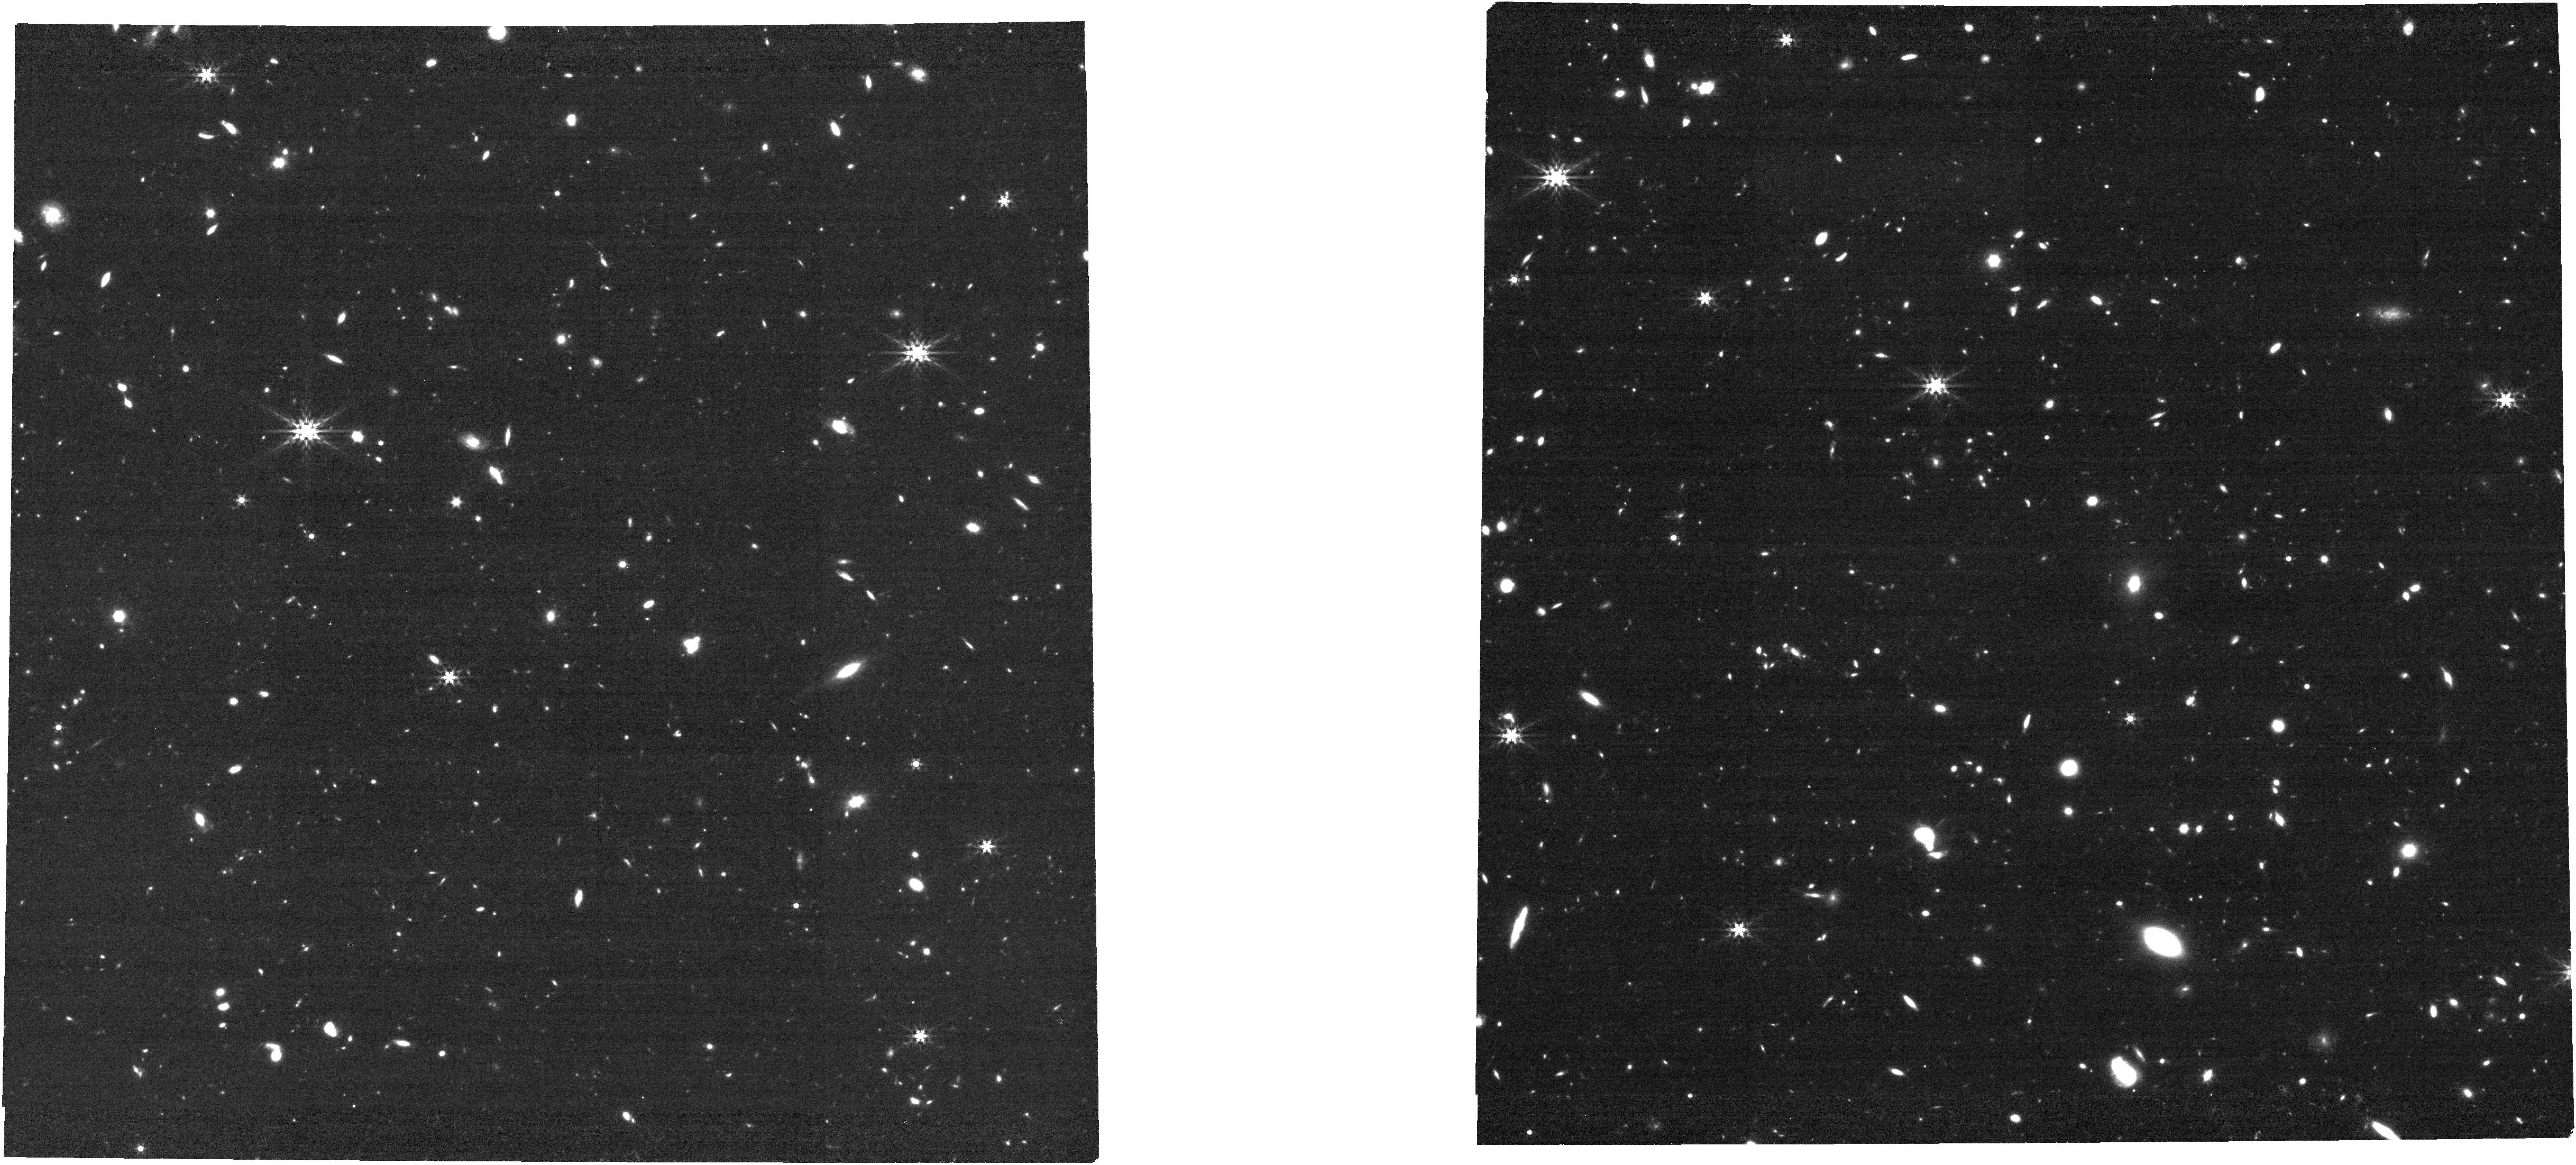
Target: J0923+0247
Instrument: NIRCAM
Filter: F444W
Exposure: 17 min
Observation ID: jw03954-o025_t008_nircam_clear-f444w

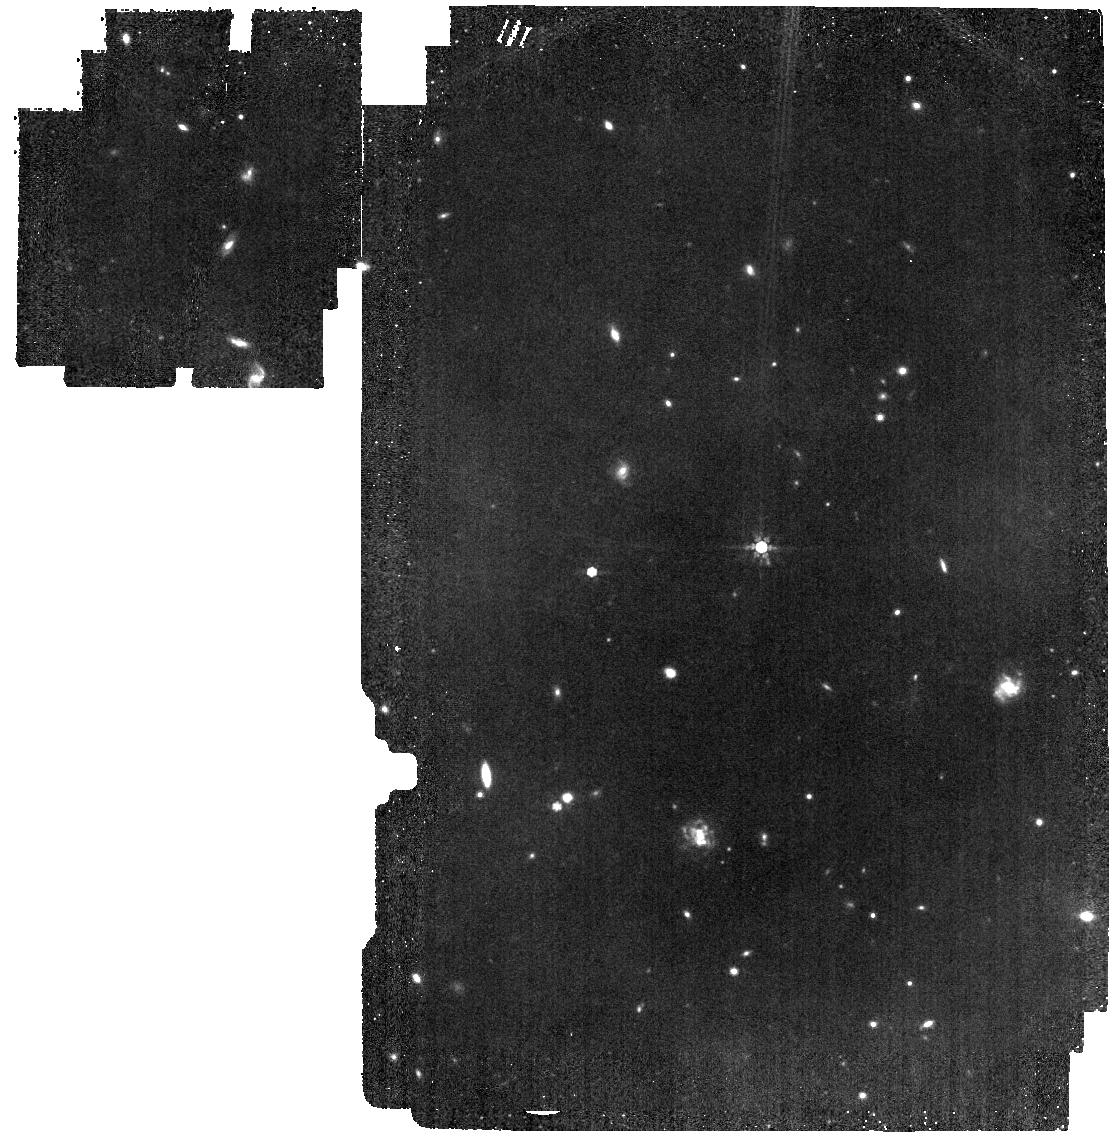
Target: J0331-0741
Instrument: MIRI
Filter: F770W
Exposure: 16 min
Observation ID: jw03954-o018_t006_miri_f770w

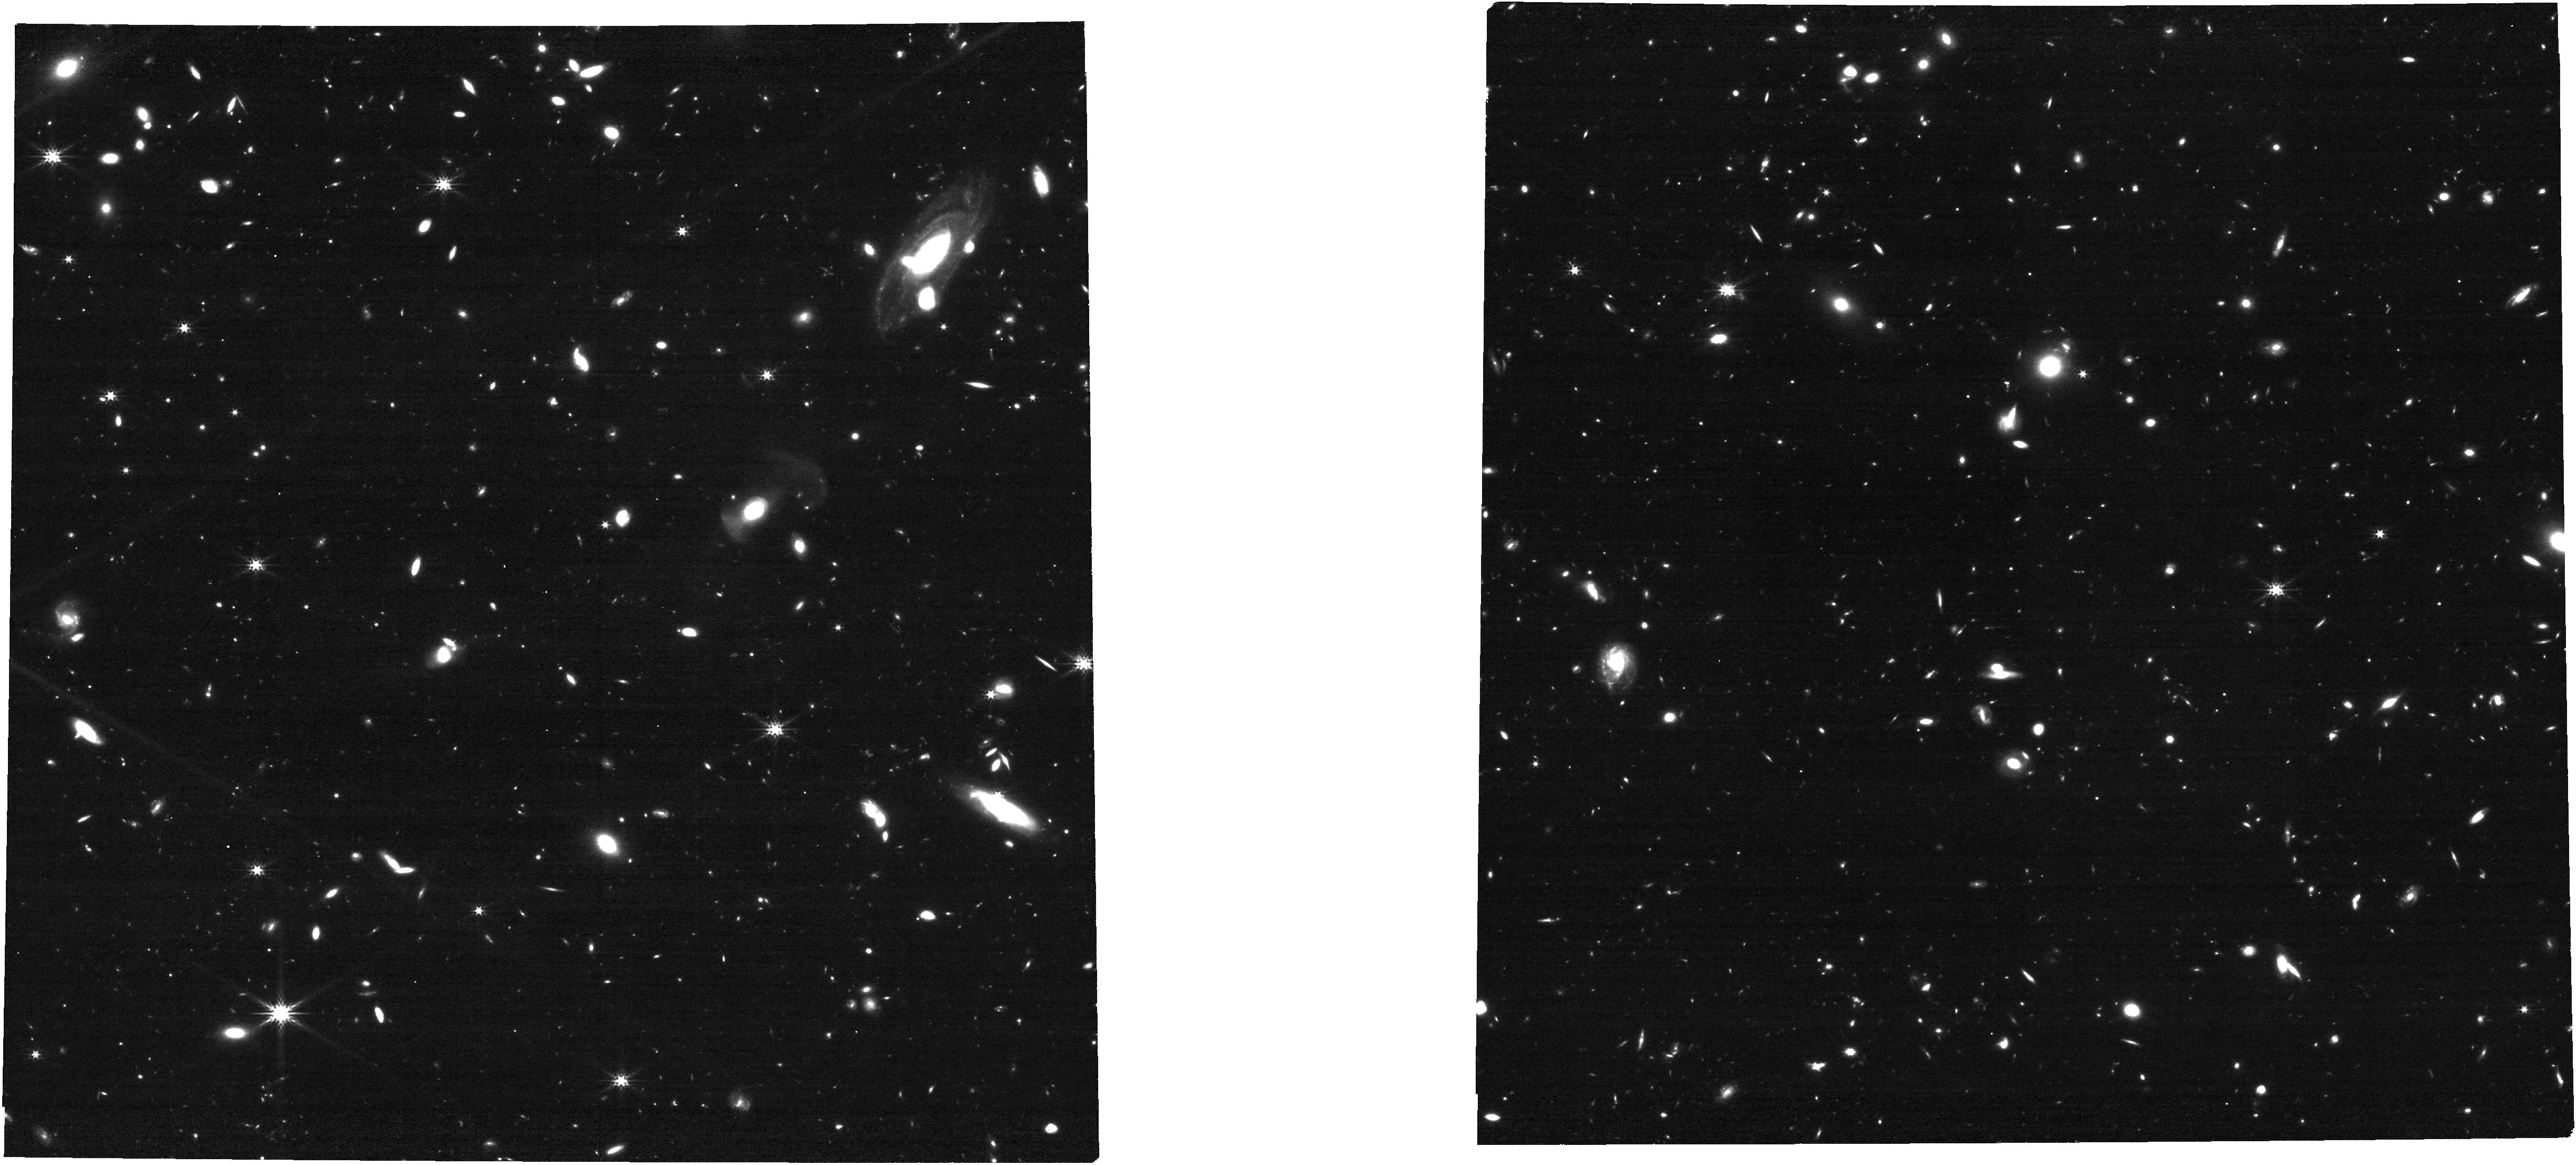
Target: BRI1335
Instrument: NIRCAM
Filter: F277W
Exposure: 17 min
Observation ID: jw03954-o005_t005_nircam_clear-f277w

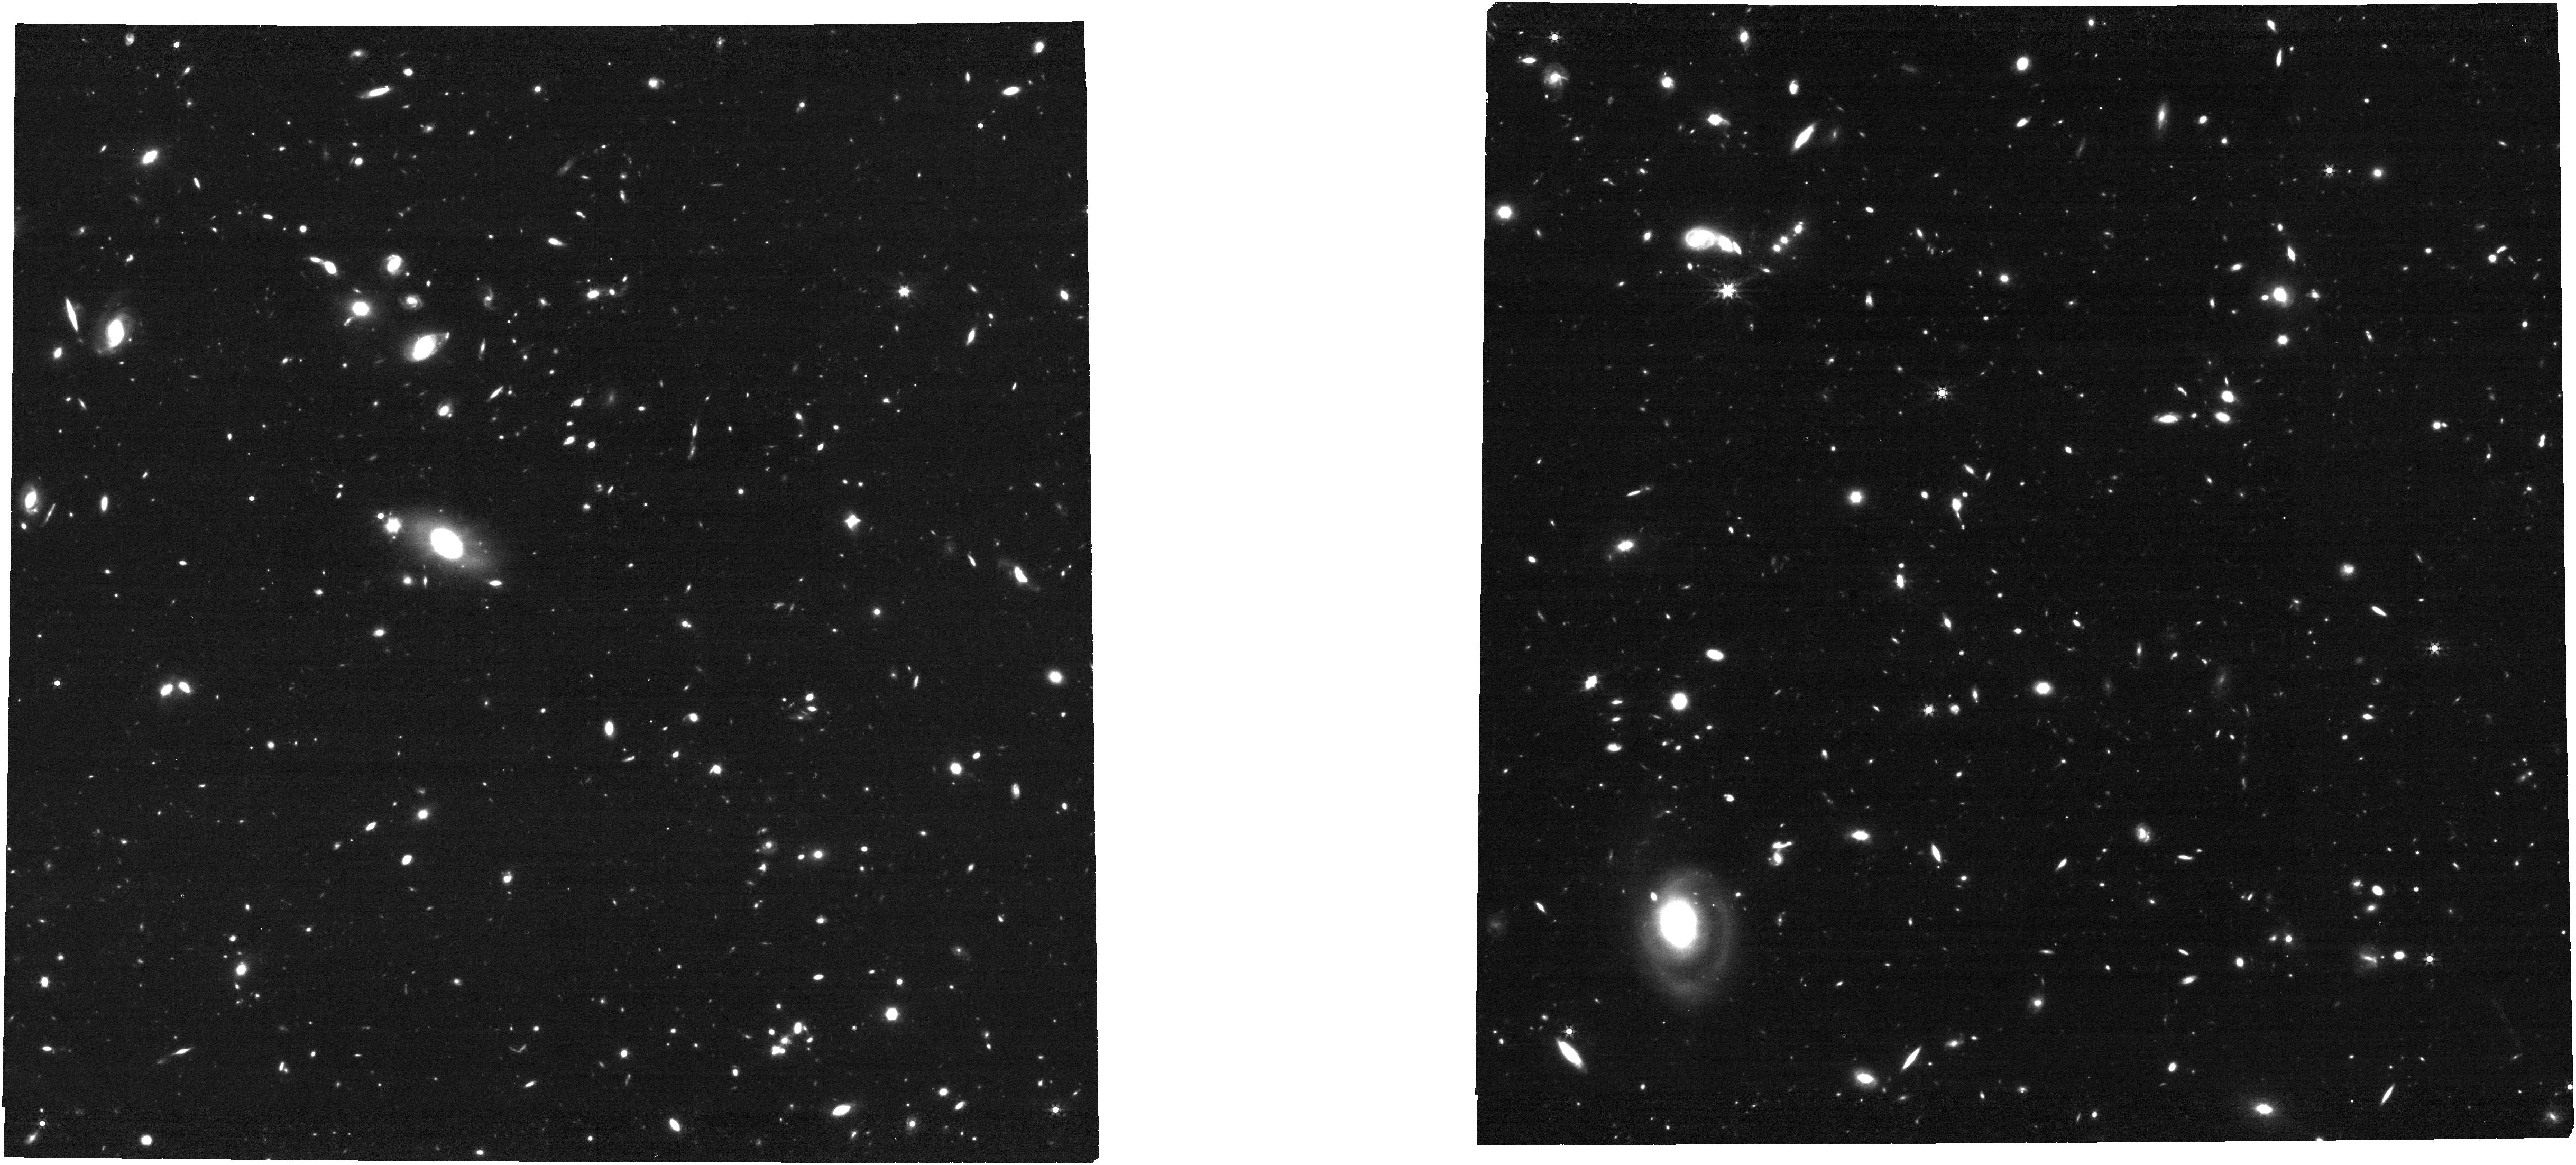
Target: J1341+0141
Instrument: NIRCAM
Filter: F444W
Exposure: 17 min
Observation ID: jw03954-o010_t010_nircam_clear-f444w

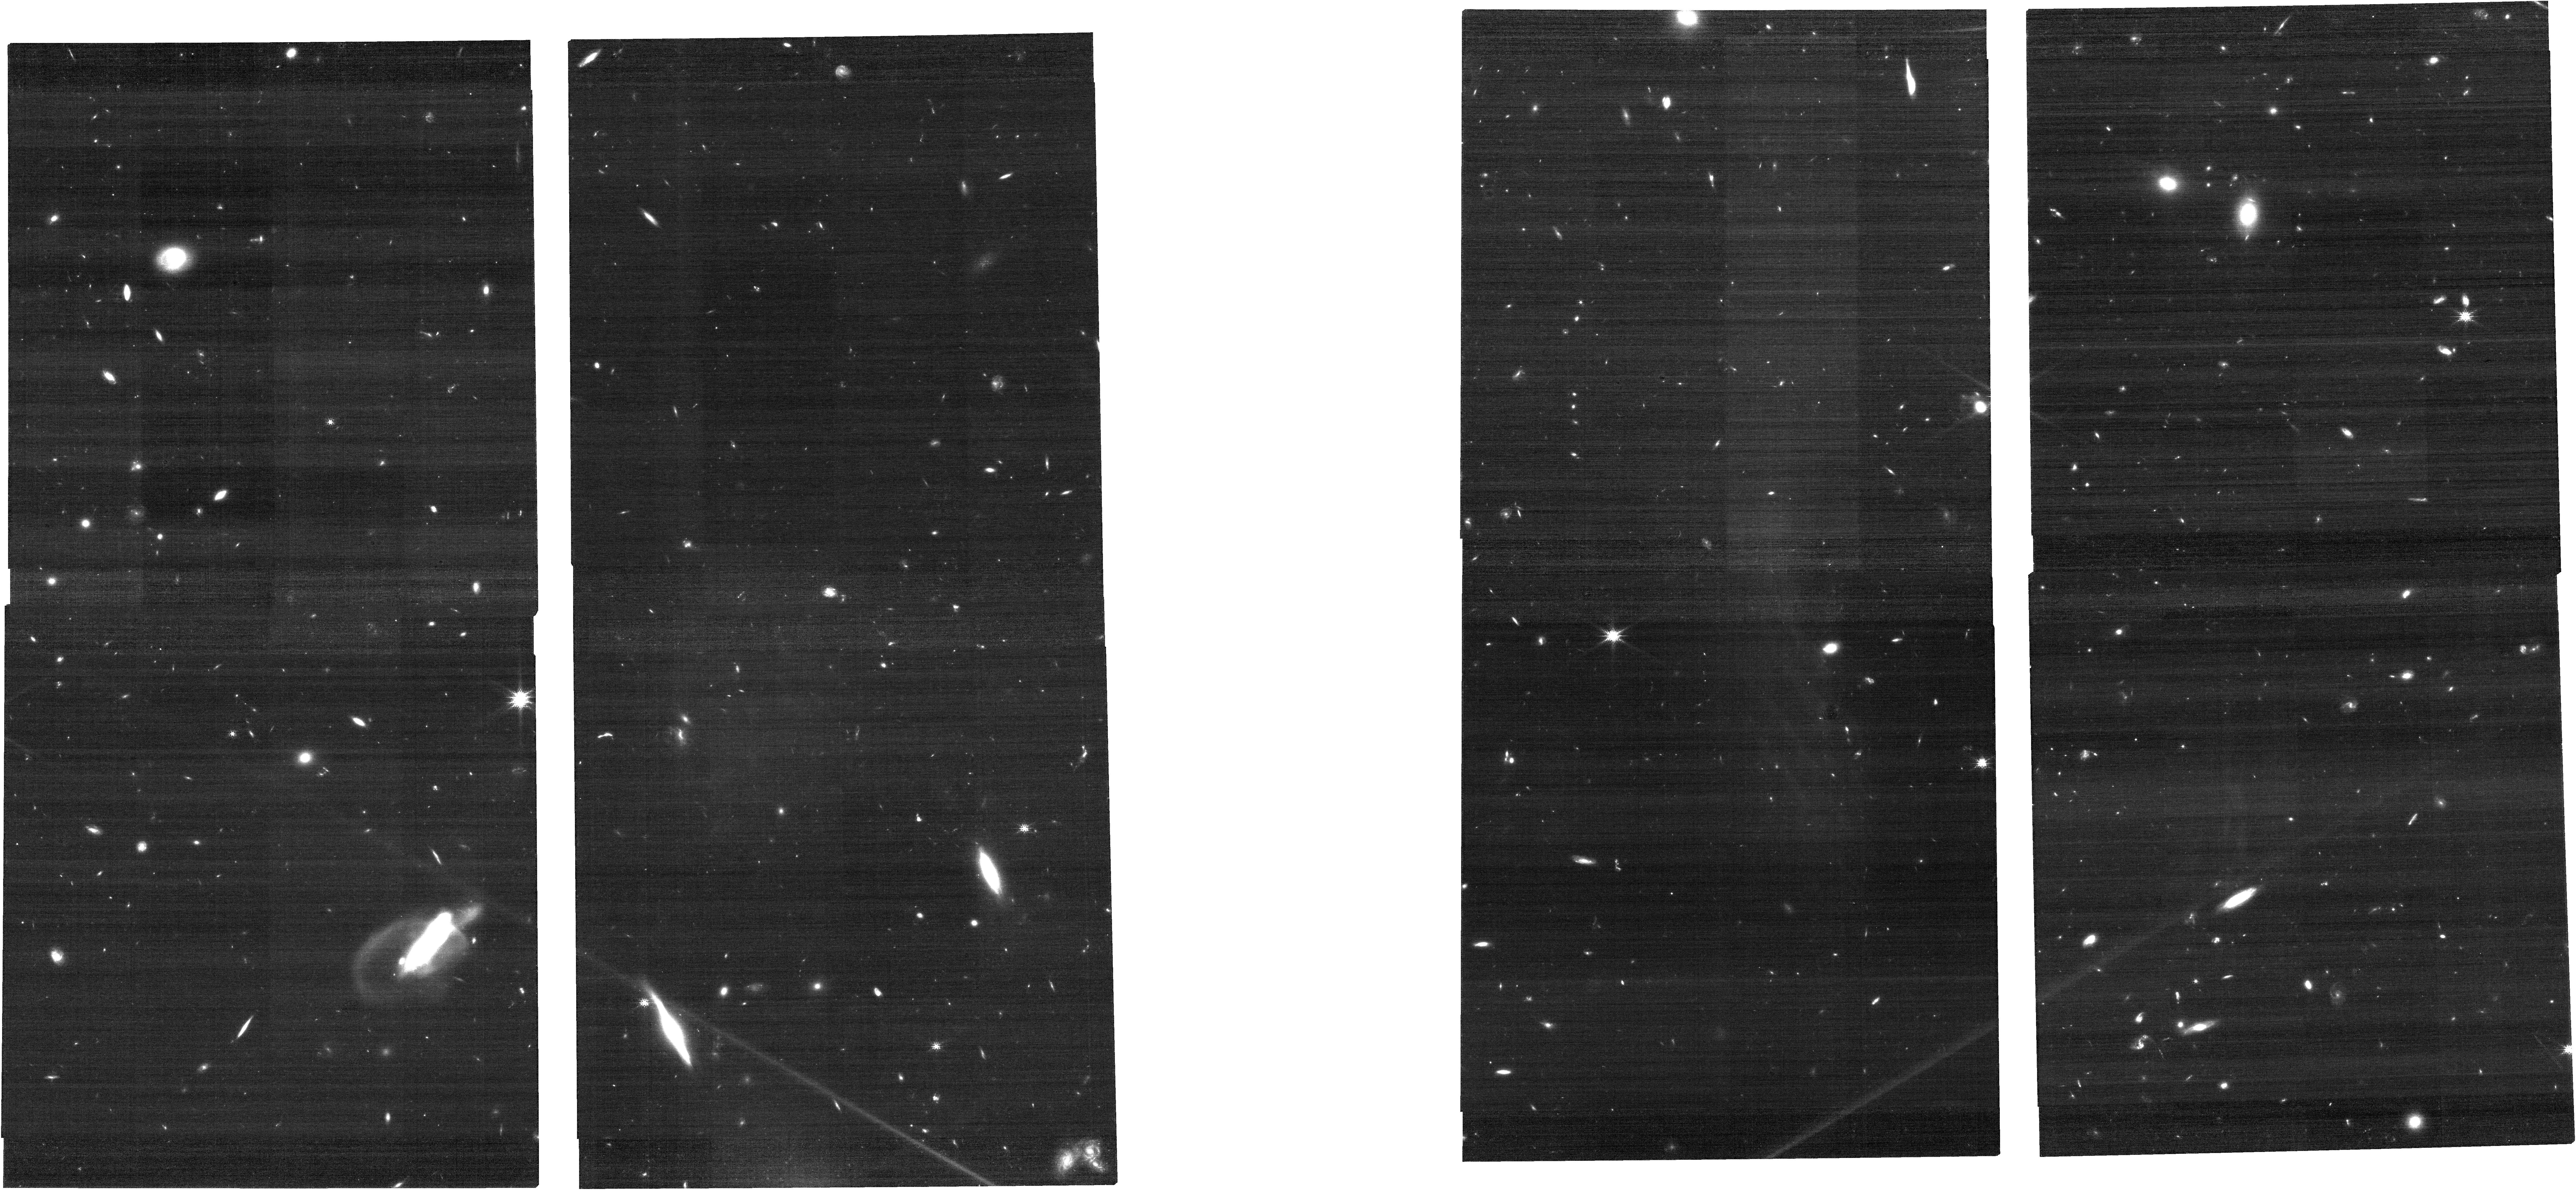
Target: ALESS-73.1
Instrument: NIRCAM
Filter: F150W
Exposure: 17 min
Observation ID: jw03954-o001_t001_nircam_clear-f150w

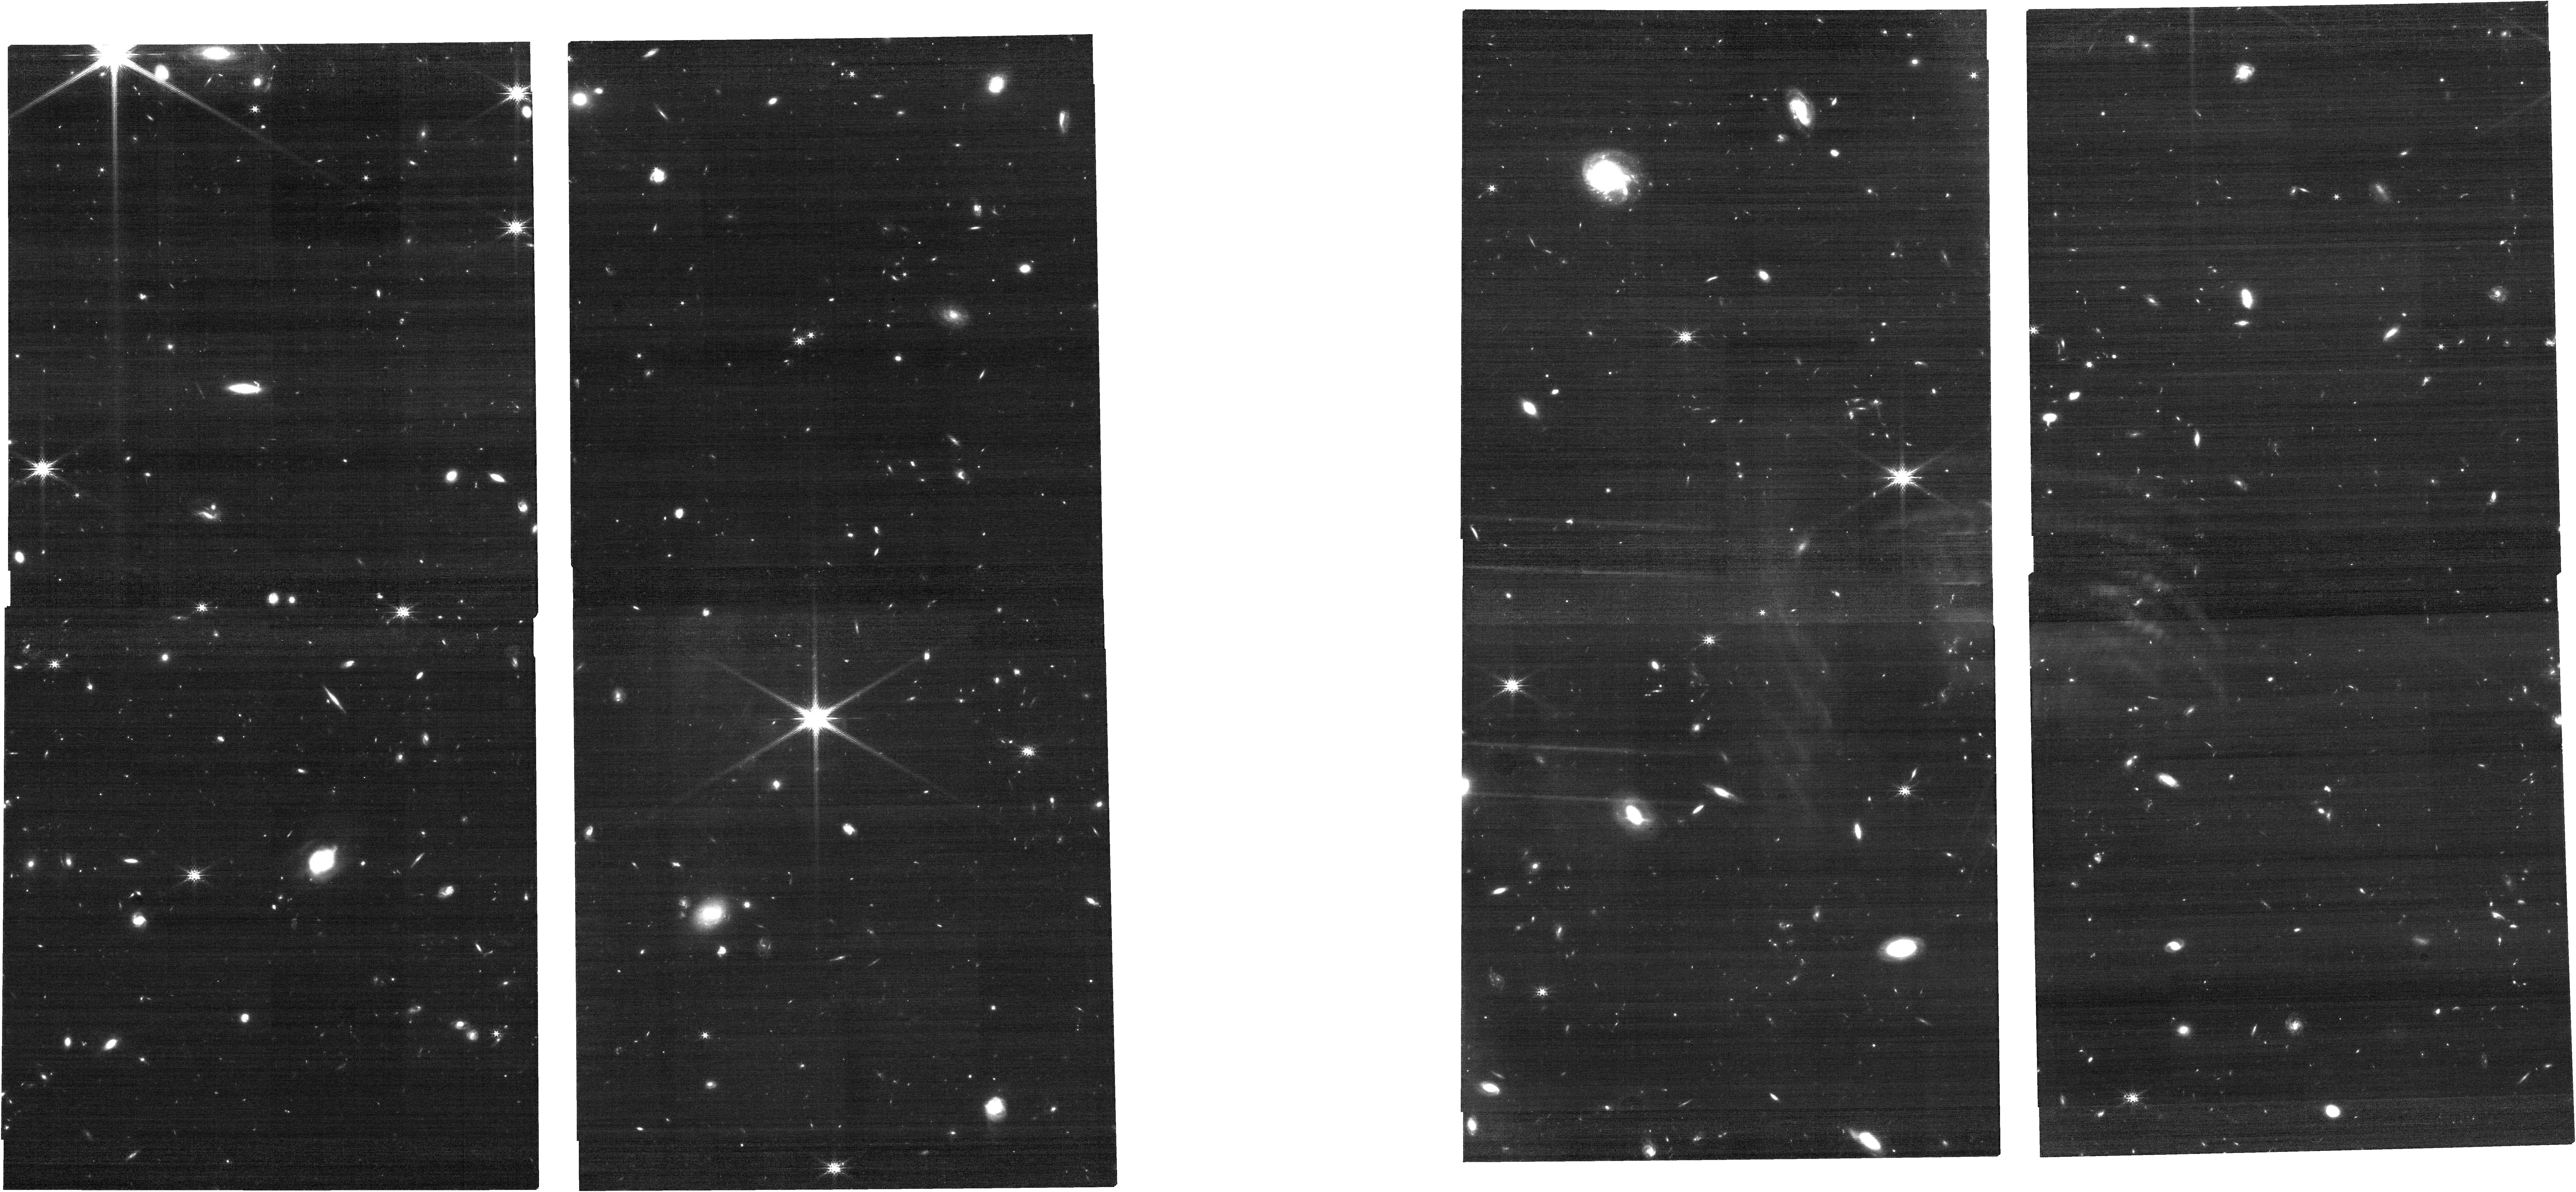
Target: J0817+1351
Instrument: NIRCAM
Filter: F200W
Exposure: 17 min
Observation ID: jw03954-o007_t007_nircam_clear-f200w

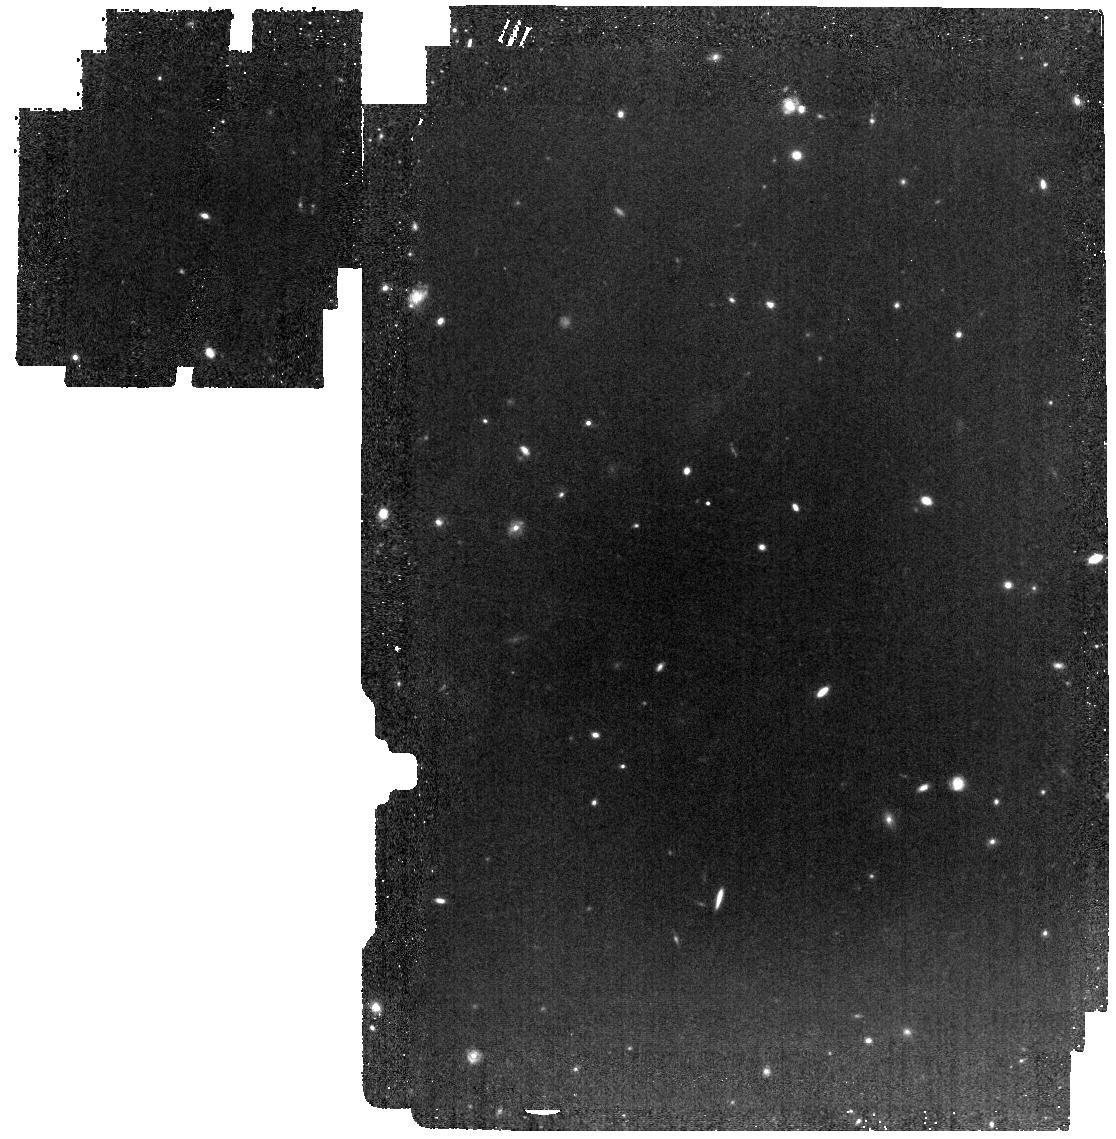
Target: AZTEC-159
Instrument: MIRI
Filter: F770W
Exposure: 16 min
Observation ID: jw03954-o015_t003_miri_f770w

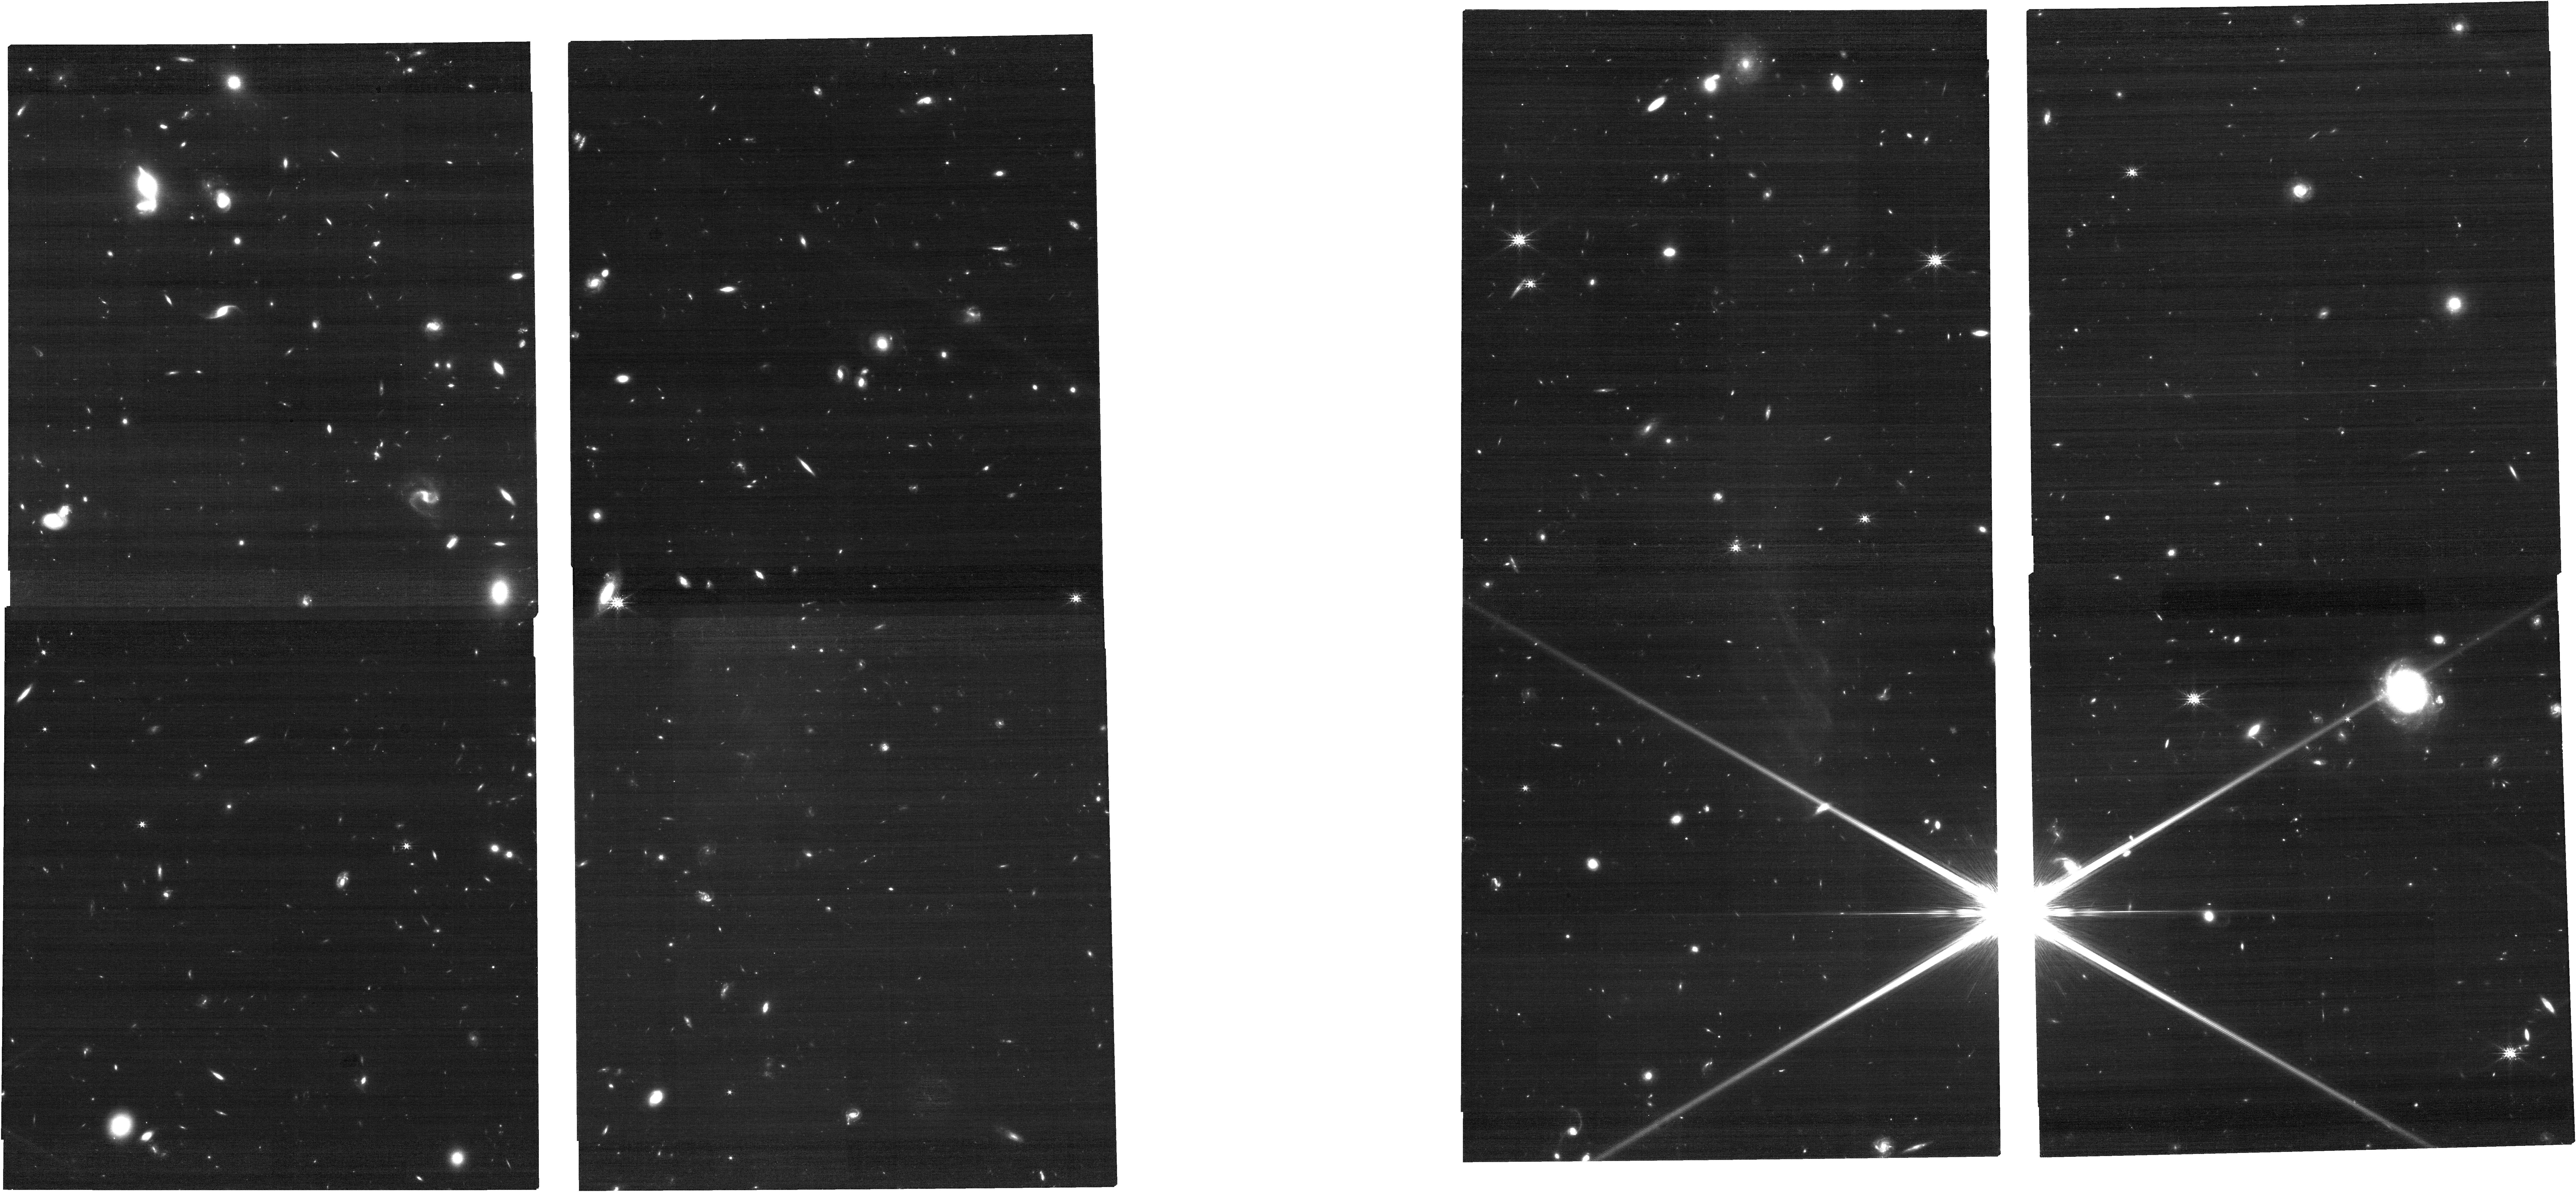
Target: SGP38326
Instrument: NIRCAM
Filter: F200W
Exposure: 17 min
Observation ID: jw03954-o012_t012_nircam_clear-f200w

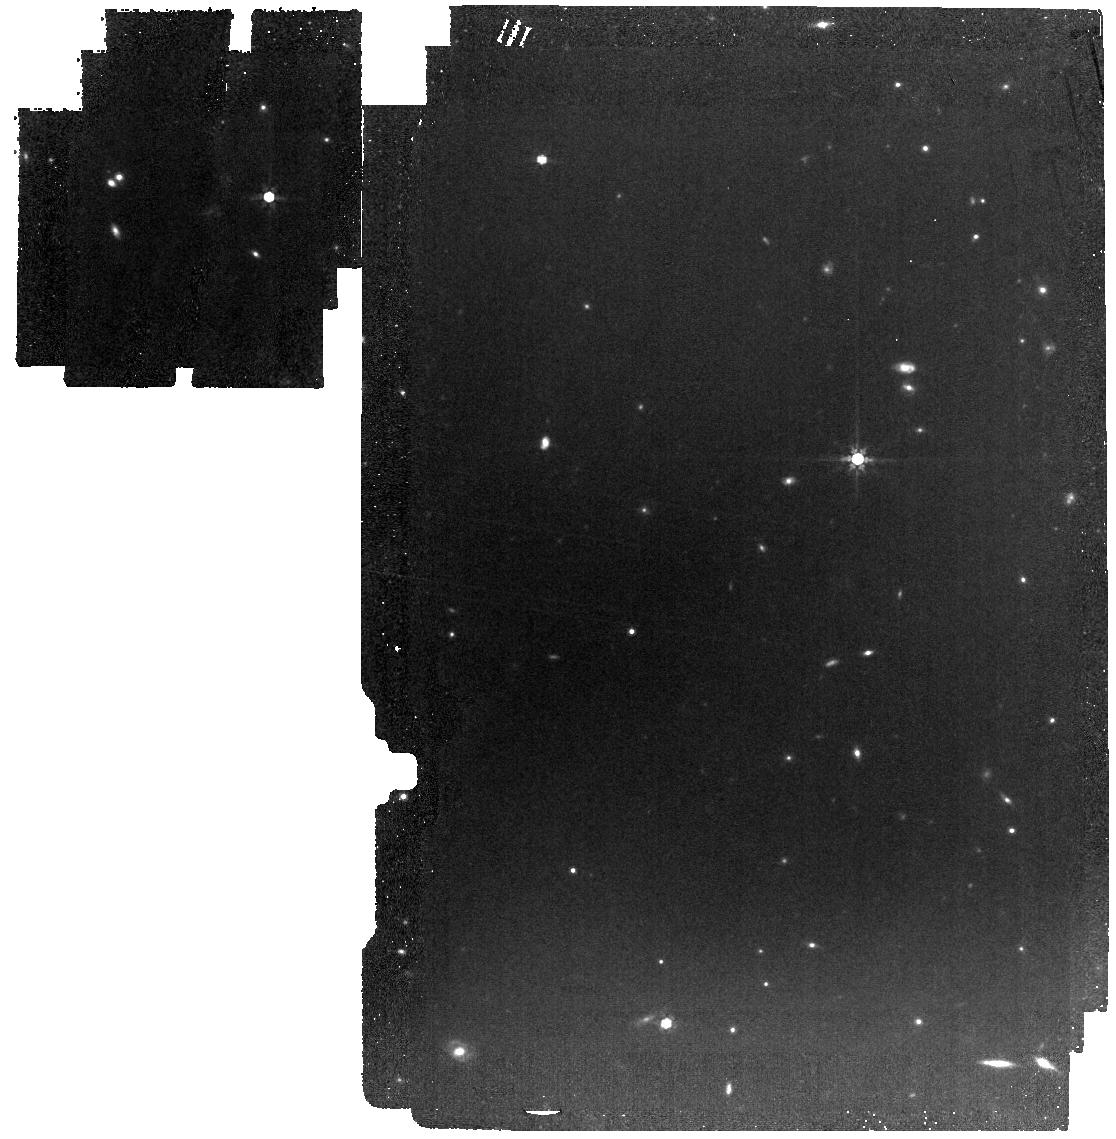
Target: J1000+0234
Instrument: MIRI
Filter: F770W
Exposure: 16 min
Observation ID: jw03954-o021_t009_miri_f770w

Luminous and dark matter in massive galaxies at z=4-5 (PI: Lelli, Federico)

We request JWST imaging for a golden sample of 16 massive galaxies at z=4-5 with existing ALMA [CII] data of the highest quality. The [CII] data reveals regularly rotating disks, allowing for the derivation of rotation curves that trace the total mass distribution. To infer the properties of dark matter (DM) halos, however, we miss a key piece of information: the stellar mass distribution. JWST is the only existing telescope that can spatially resolve the stellar emission in these galaxies. We request MIRI images at rest-frame 1.4 um to set a robust constraint on the stellar mass, as well as NIRCam images in 4 filters to trace surface brightness and color profiles at the same spatial resolution of the ALMA data (0.05"-0.20" corresponding to 0.5-1.0 kpc). We will (1) determine the stellar mass distribution, subtracting any potential central AGN contribution, (2) fit the [CII] rotation curves with mass models accounting for the contributions of stars, gas, and DM, (3) study the evolution of scaling laws such as the Tully-Fisher relation, the radial acceleration relation, and more, (4) study star formation (SF) laws using maps of the total SF rate from rest-frame NUV images (from NIRCam) plus existing FIR maps (from ALMA) together with gas maps from [CII] data, (5) study the environment of these massive galaxies, which are expected to live in the densest regions of the early Universe, detecting possible low-mass satellites. This program will exploit the JWST-ALMA synergy to probe the total mass content (stars, gas, and DM) of massive galaxies at z=4-5. This will provide key clues on the DM nature by tracing DM halos in a cosmic epoch that has been out of reach until now.